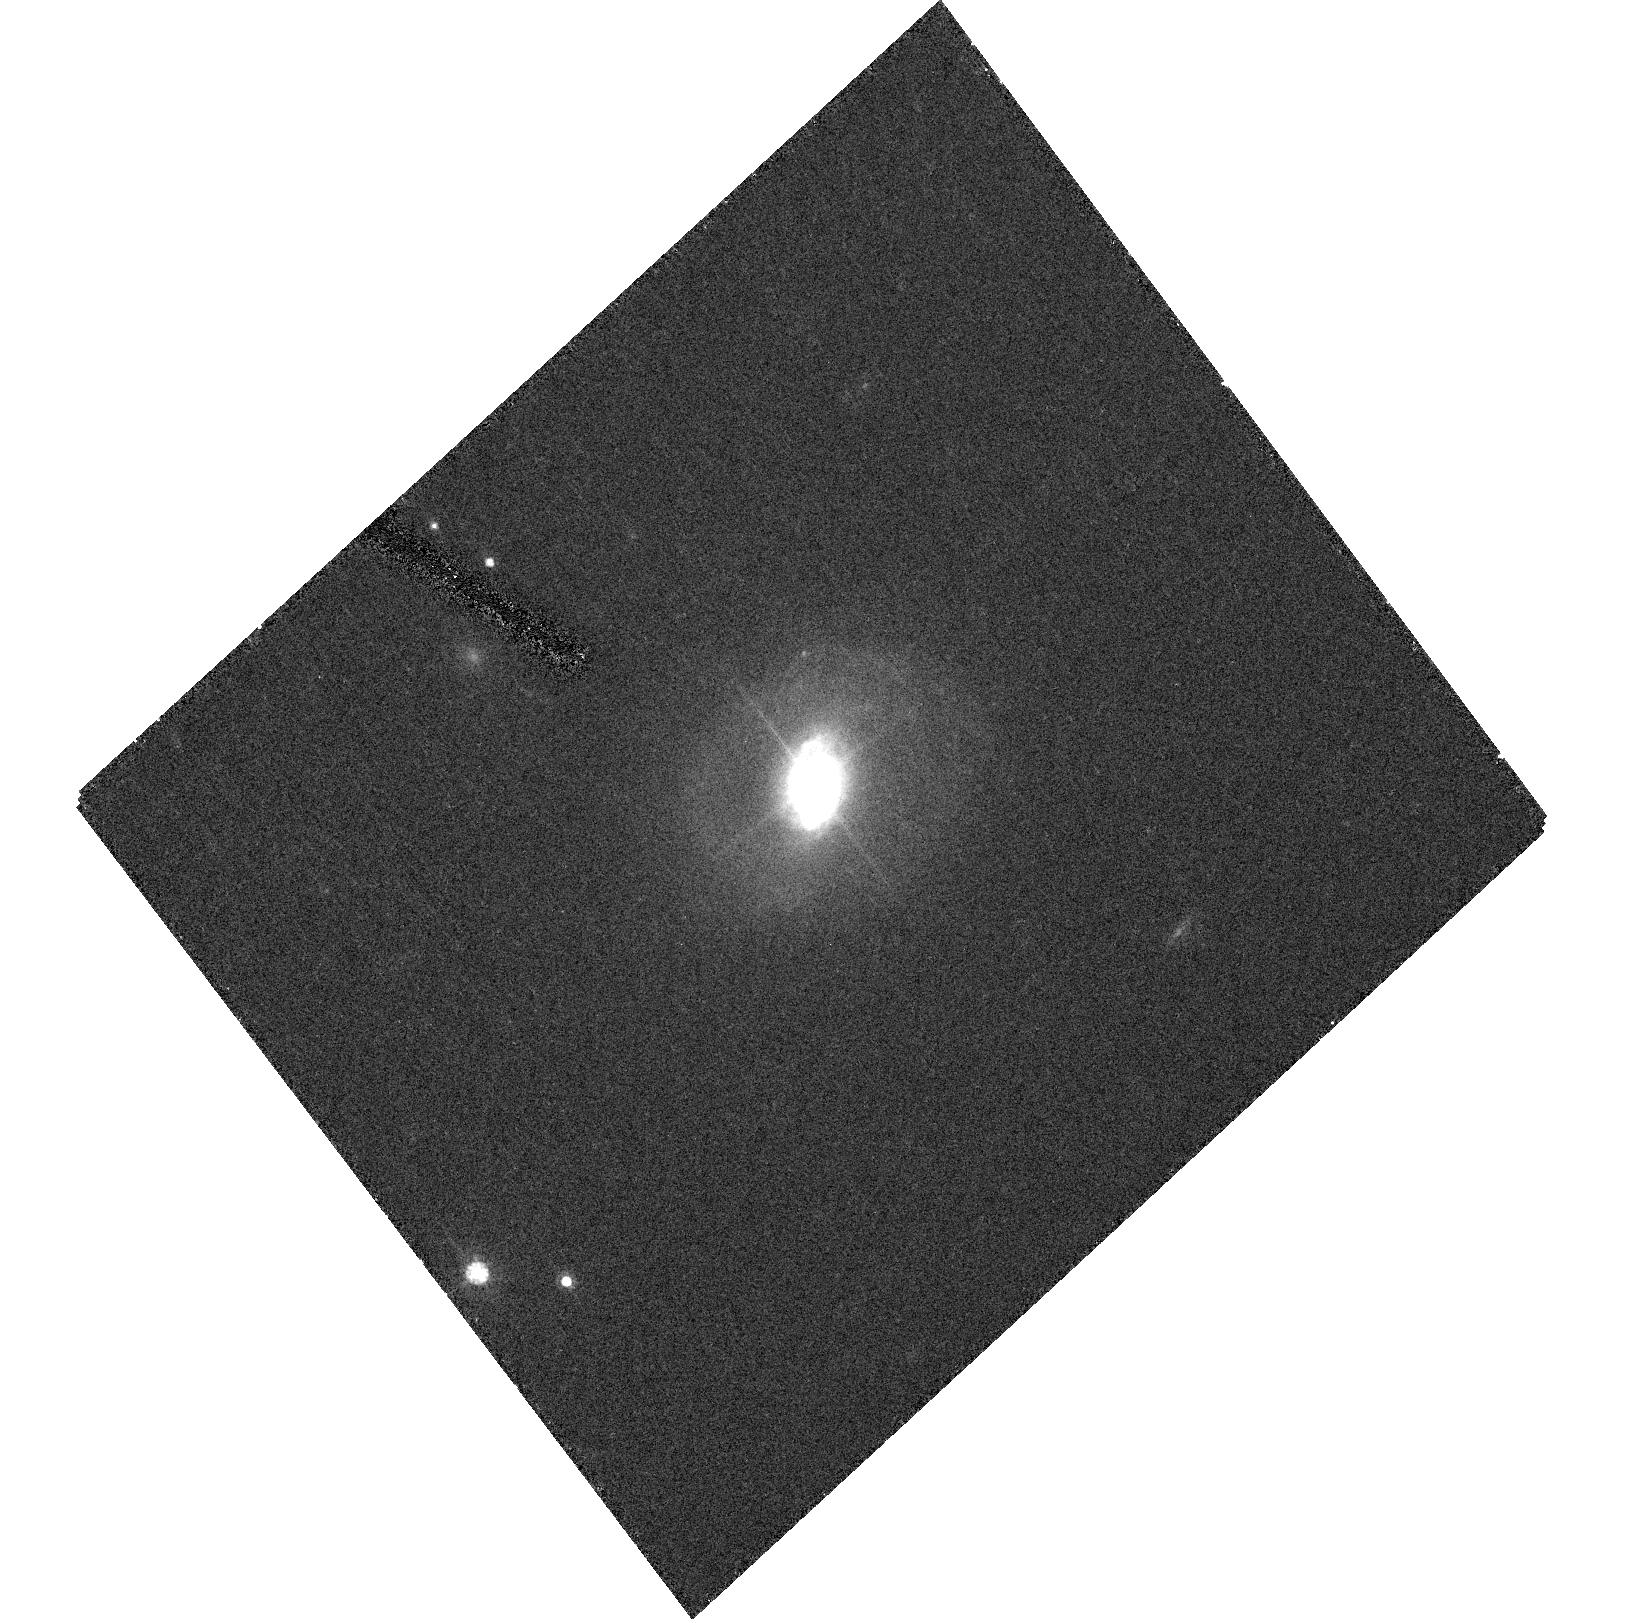
Target: HE1503+0228. Instrument: ACS/HRC. Filter: F606W. Exposure: 18 min. Observation ID: hst_10238_04_acs_hrc_f606w_j8zy04

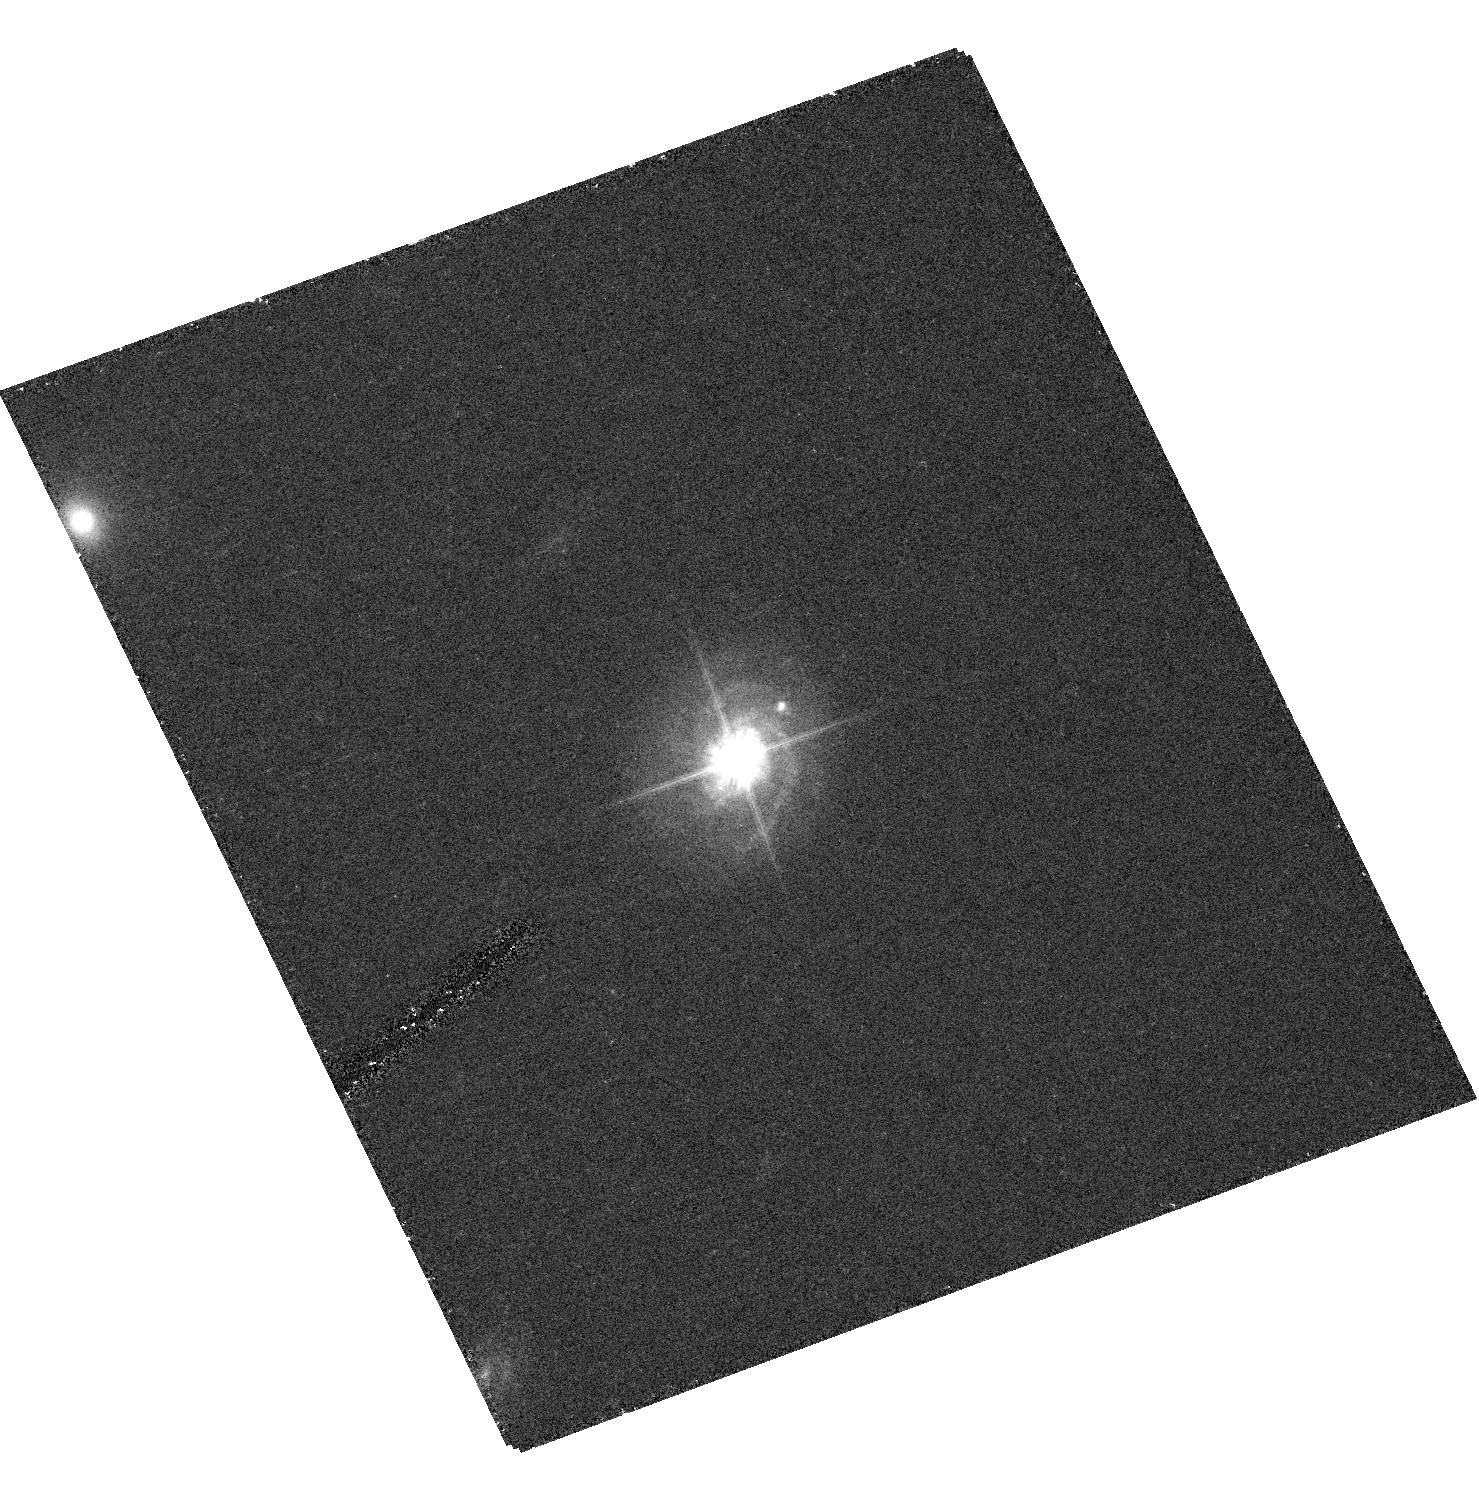
Target: HE0306-3301. Instrument: ACS/HRC. Filter: F606W. Exposure: 18 min. Observation ID: hst_10238_05_acs_hrc_f606w_j8zy05

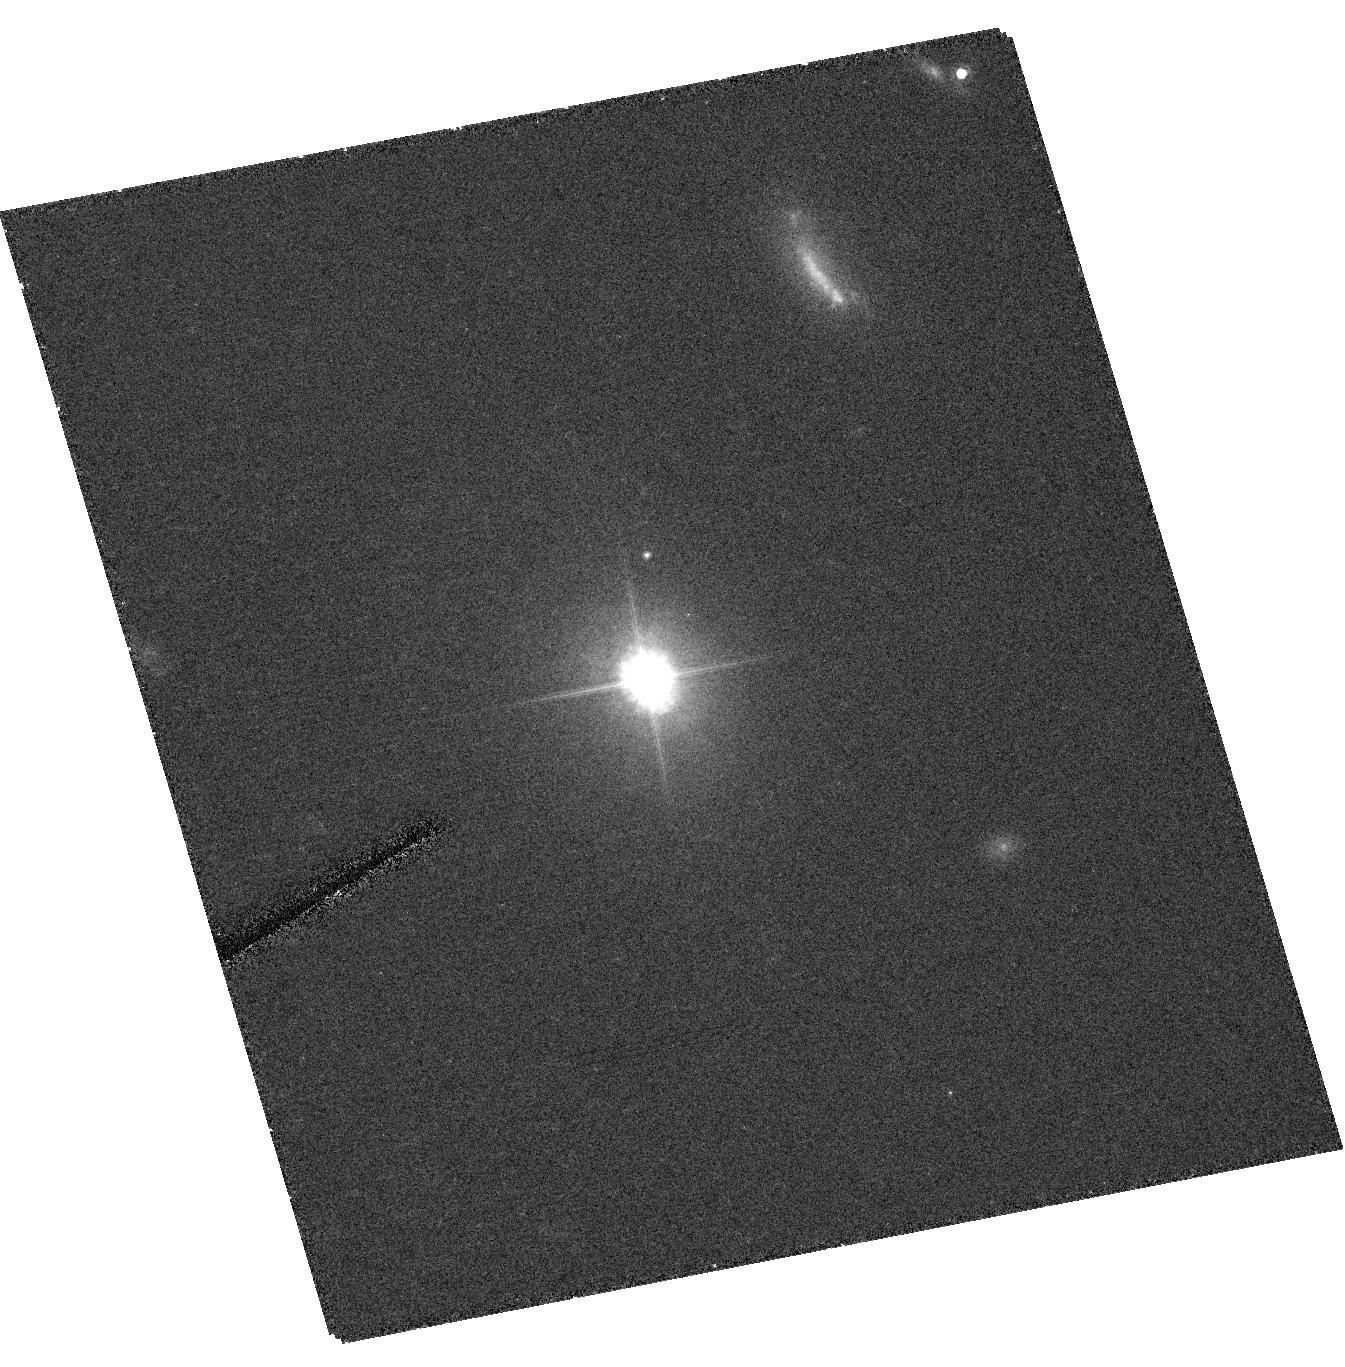
Target: HE1110-1910. Instrument: ACS/HRC. Filter: F606W. Exposure: 19 min. Observation ID: hst_10238_08_acs_hrc_f606w_j8zy08

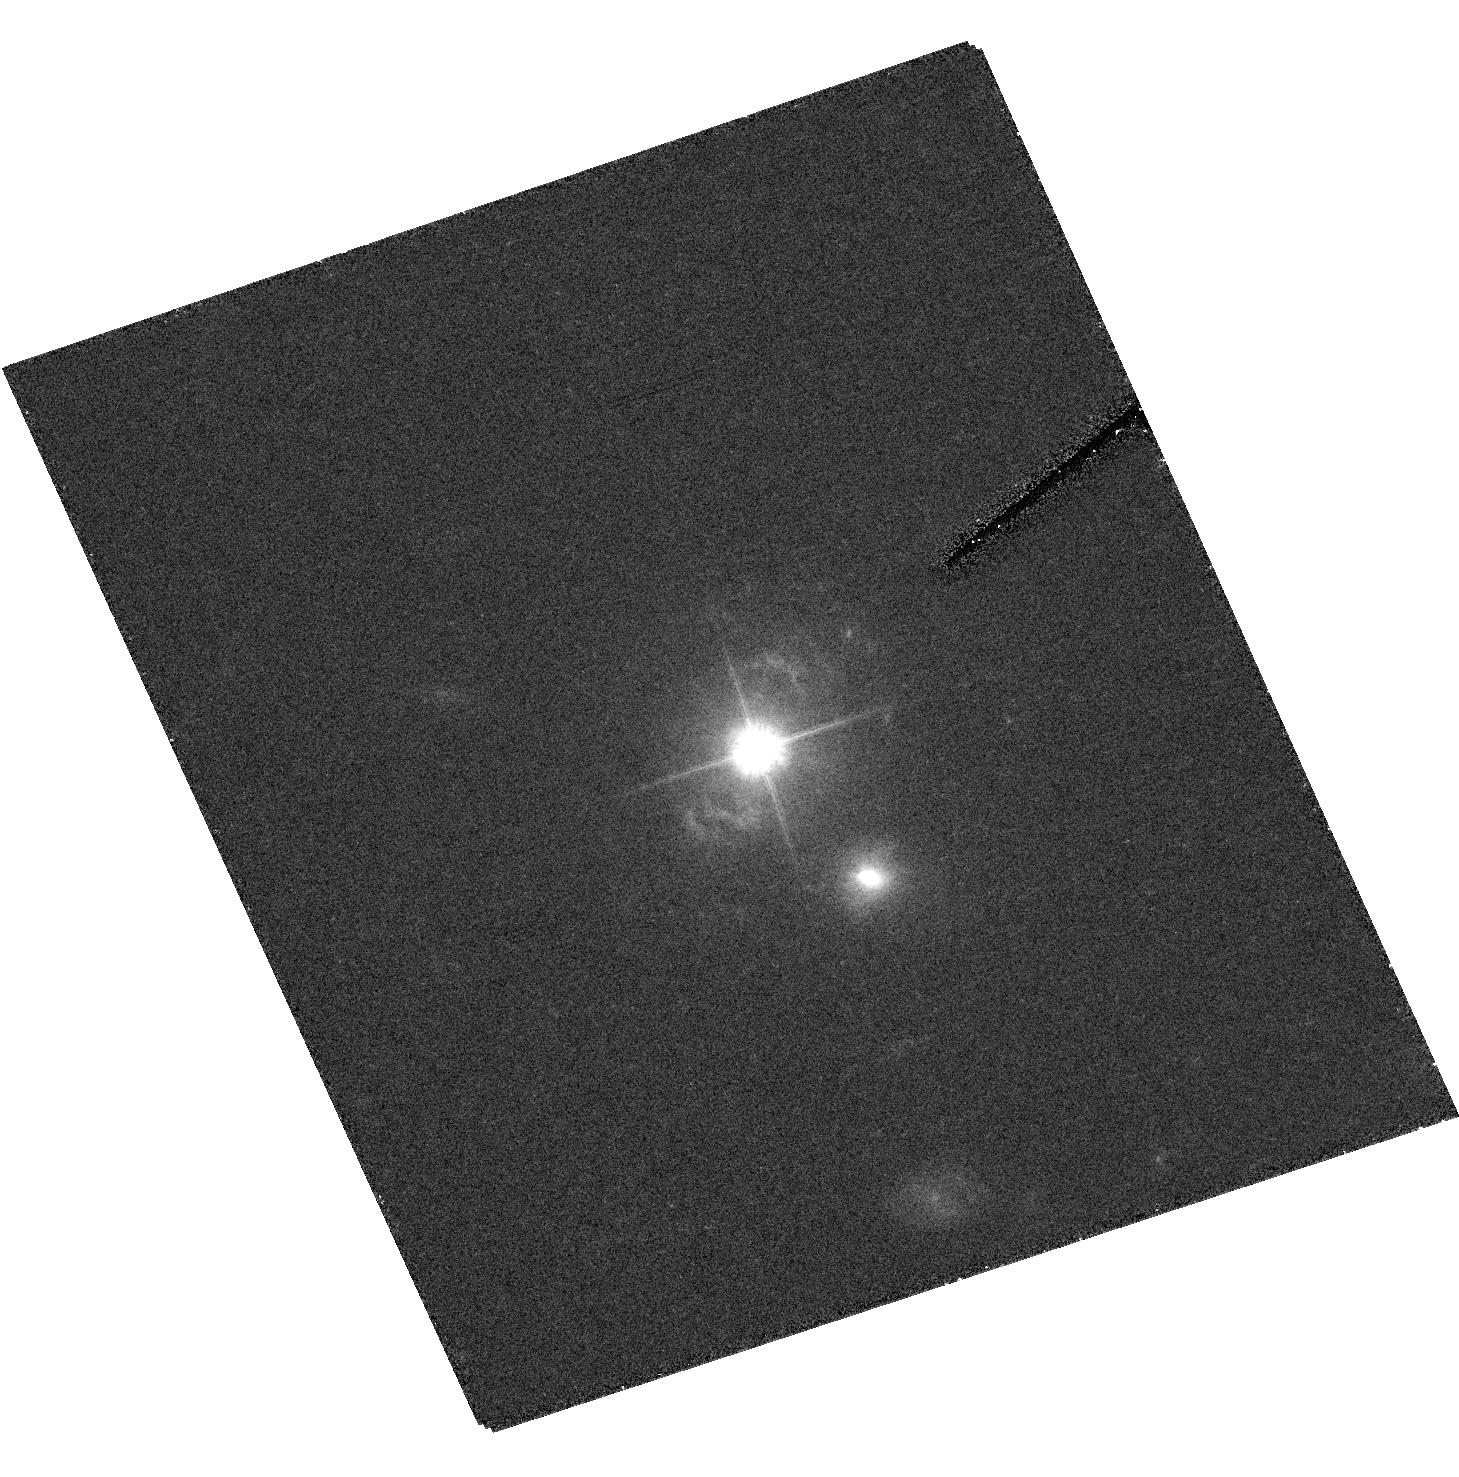
Target: HE1434-1600. Instrument: ACS/HRC. Filter: F606W. Exposure: 18 min. Observation ID: hst_10238_01_acs_hrc_f606w_j8zy01

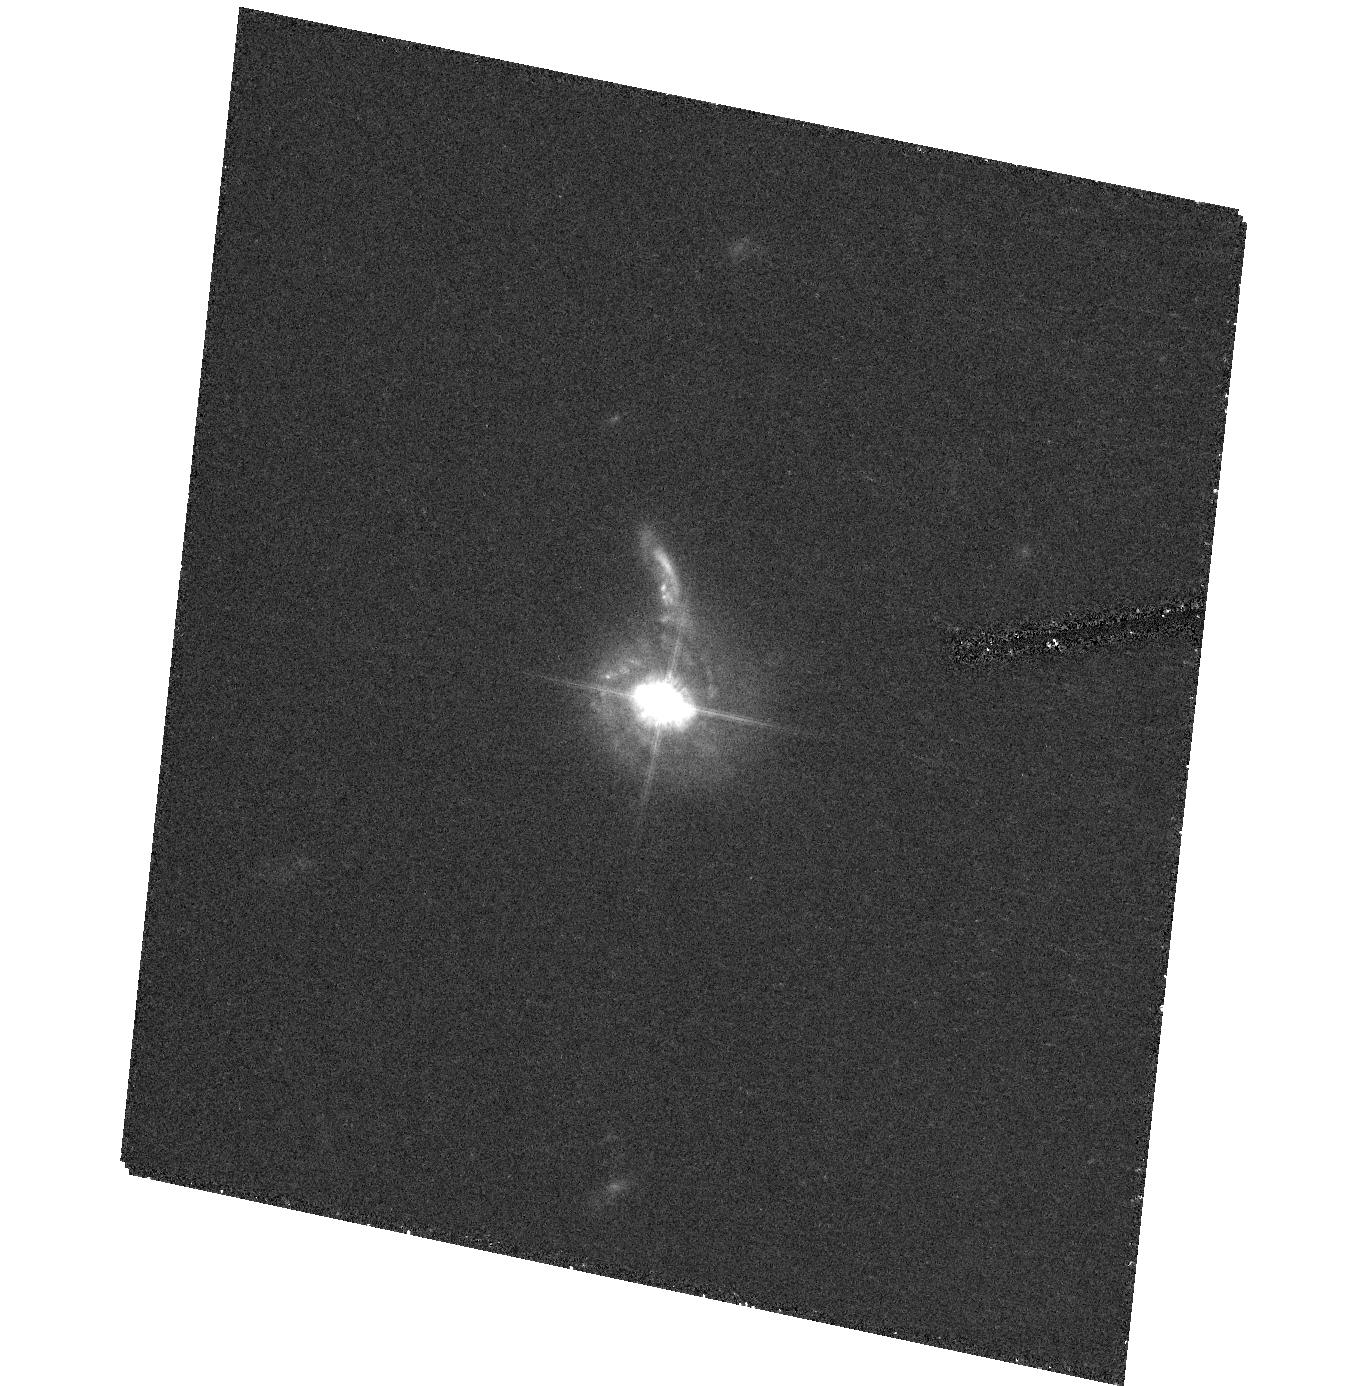
Target: HE0354-5500. Instrument: ACS/HRC. Filter: F606W. Exposure: 22 min. Observation ID: hst_10238_03_acs_hrc_f606w_j8zy03

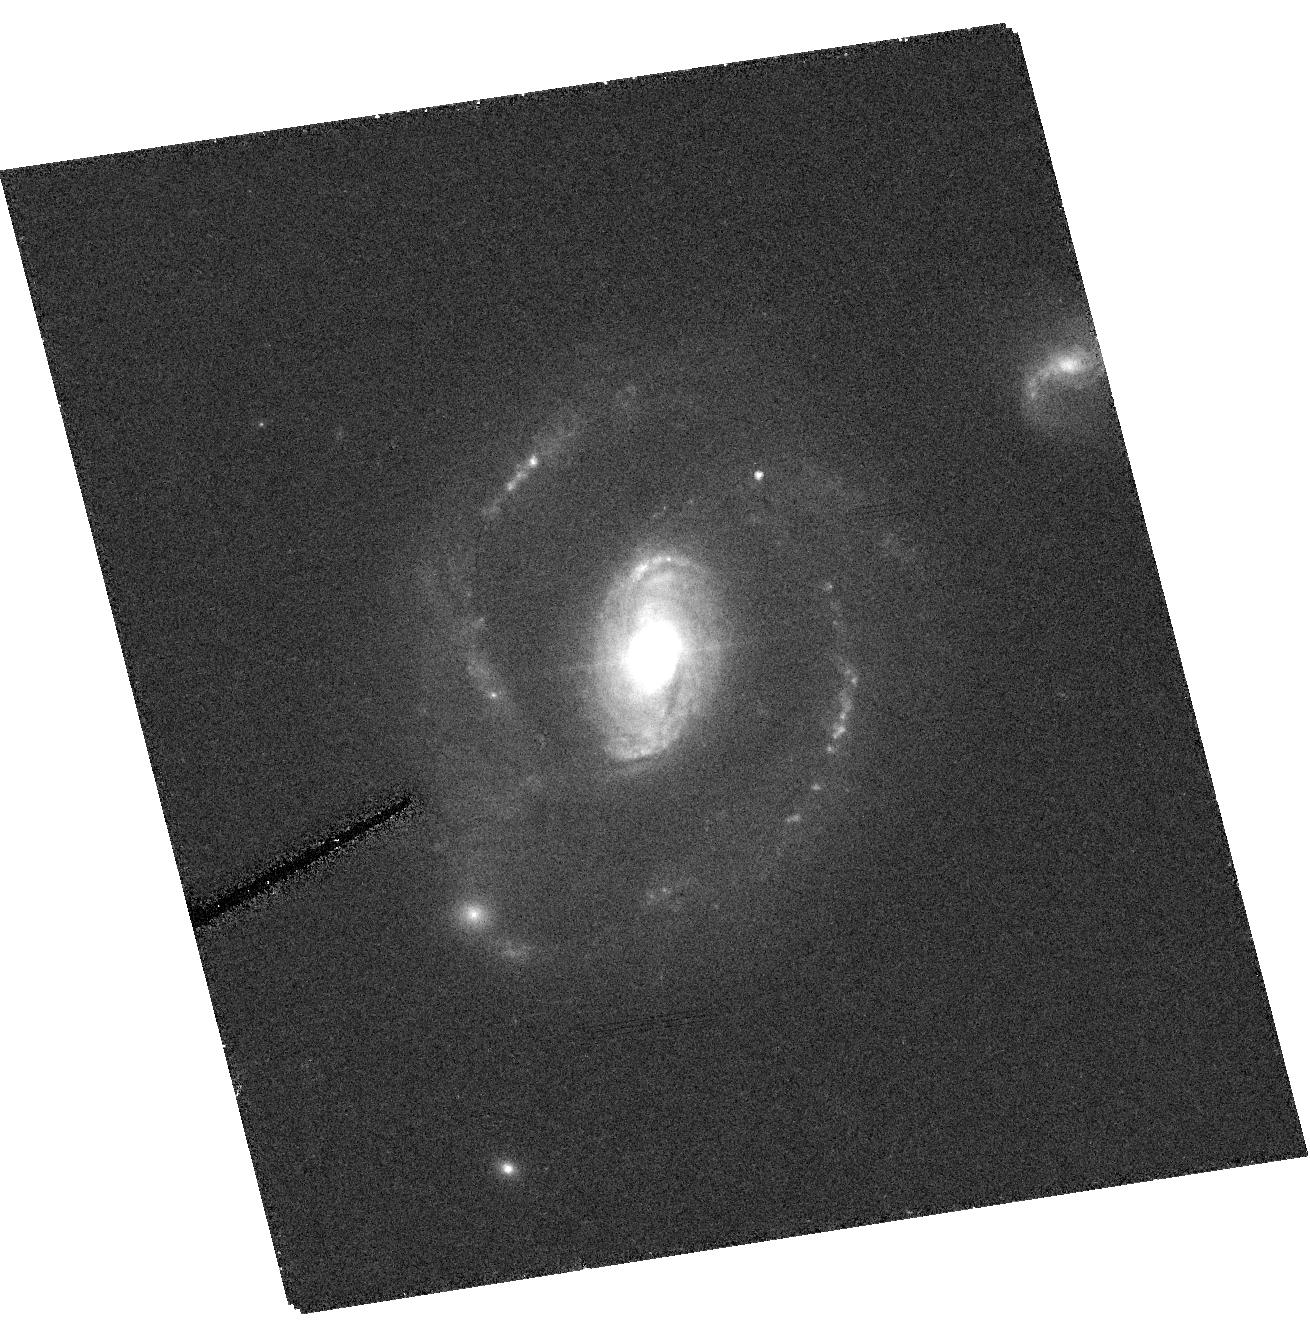
Target: HE1239-2426. Instrument: ACS/HRC. Filter: F606W. Exposure: 18 min. Observation ID: hst_10238_09_acs_hrc_f606w_j8zy09

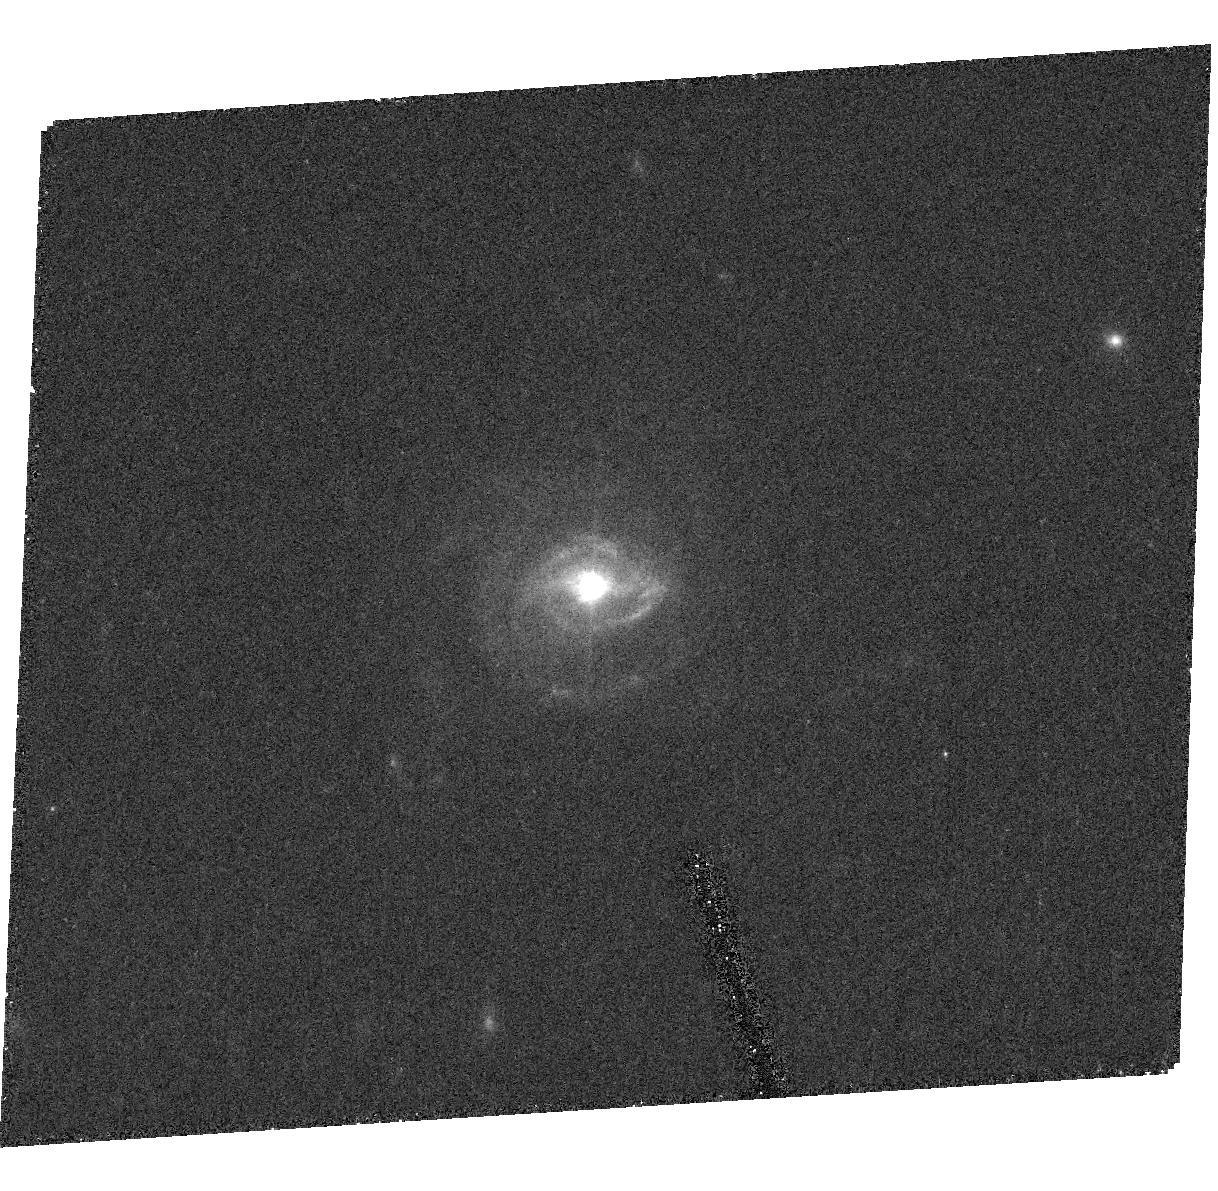
Target: HE2345-2906. Instrument: ACS/HRC. Filter: F606W. Exposure: 19 min. Observation ID: hst_10238_06_acs_hrc_f606w_j8zy06

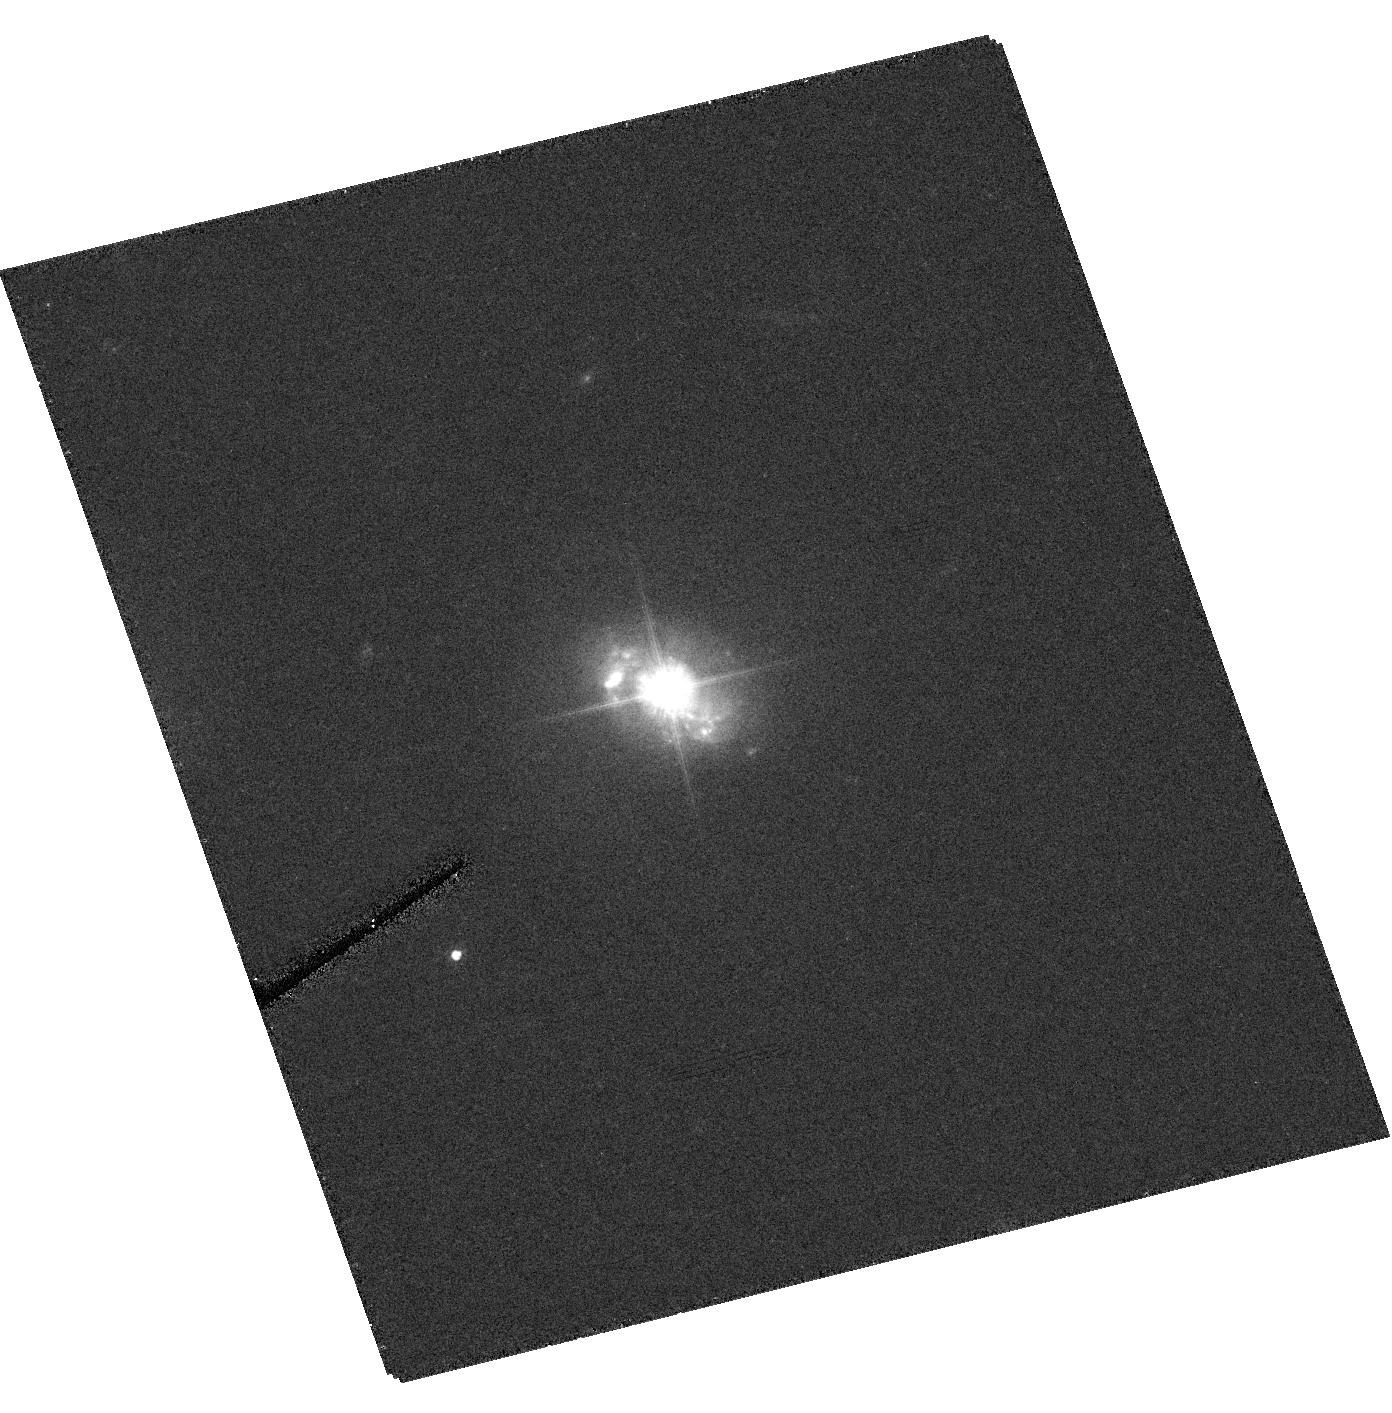
Target: HE1228-1637. Instrument: ACS/HRC. Filter: F606W. Exposure: 18 min. Observation ID: hst_10238_10_acs_hrc_f606w_j8zy10

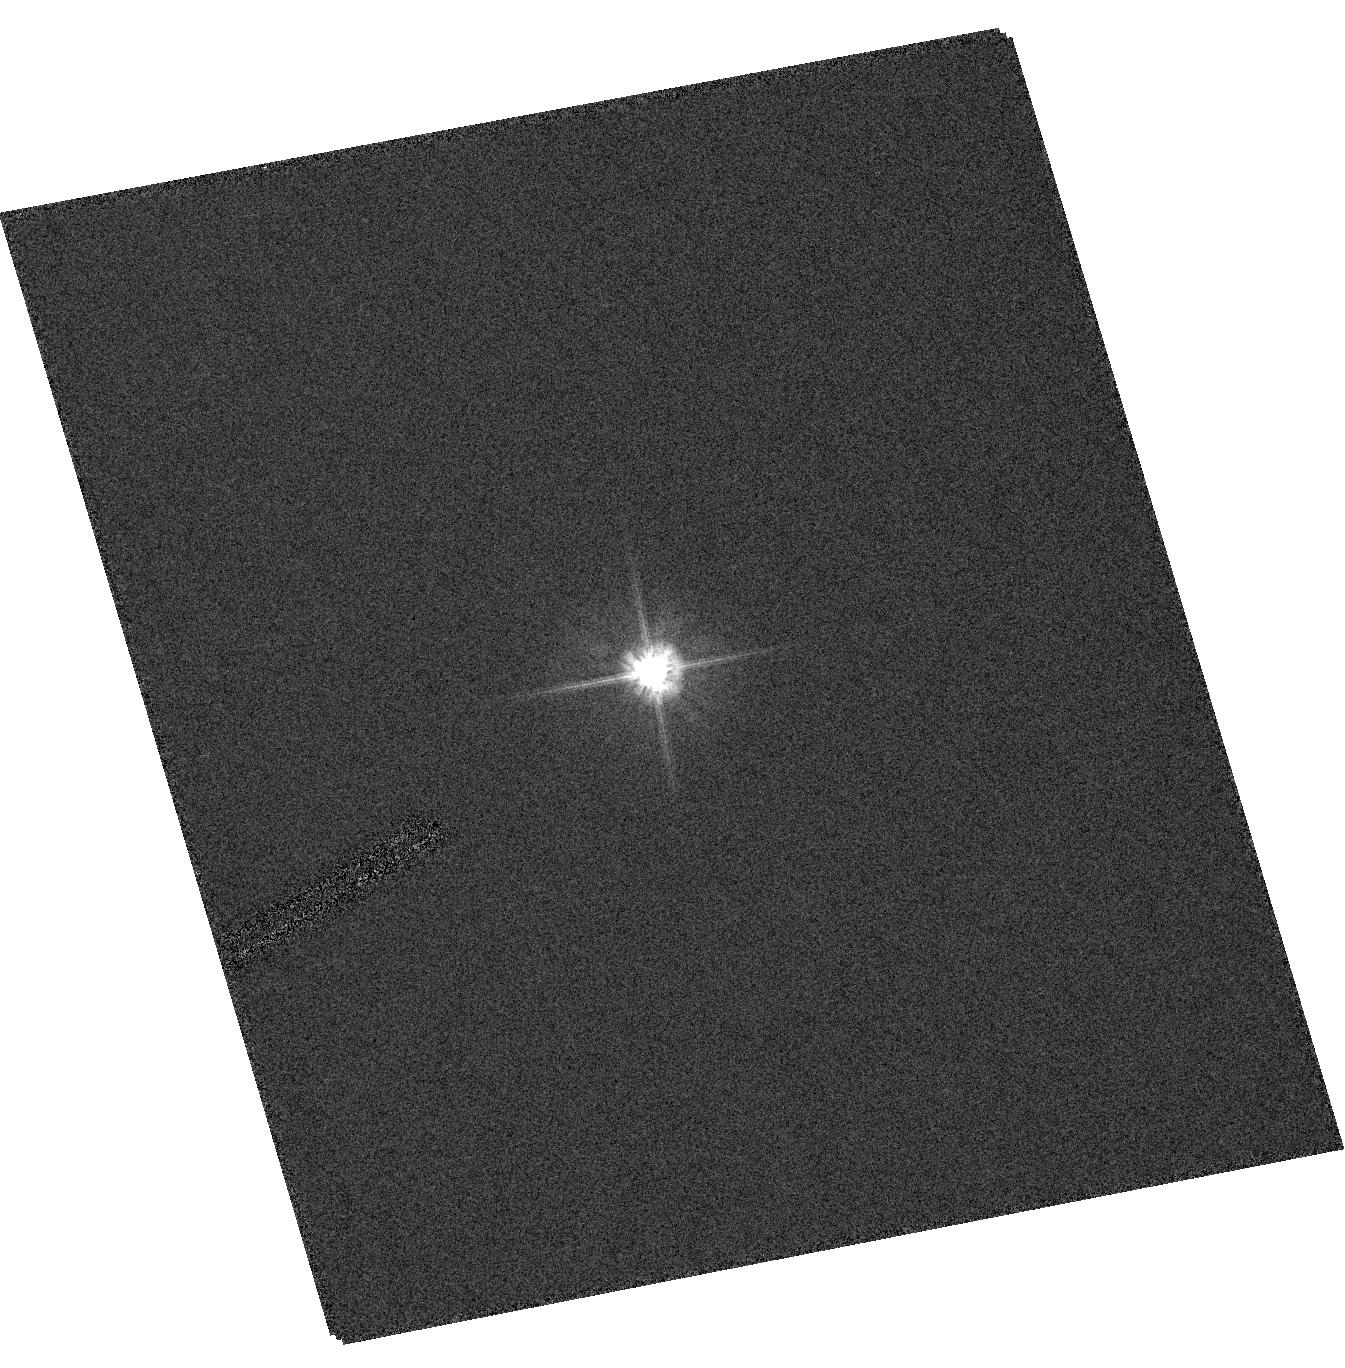
Target: HE1110PSF. Instrument: ACS/HRC. Filter: F606W. Exposure: 2 min. Observation ID: hst_10238_a8_acs_hrc_f606w_j8zya8

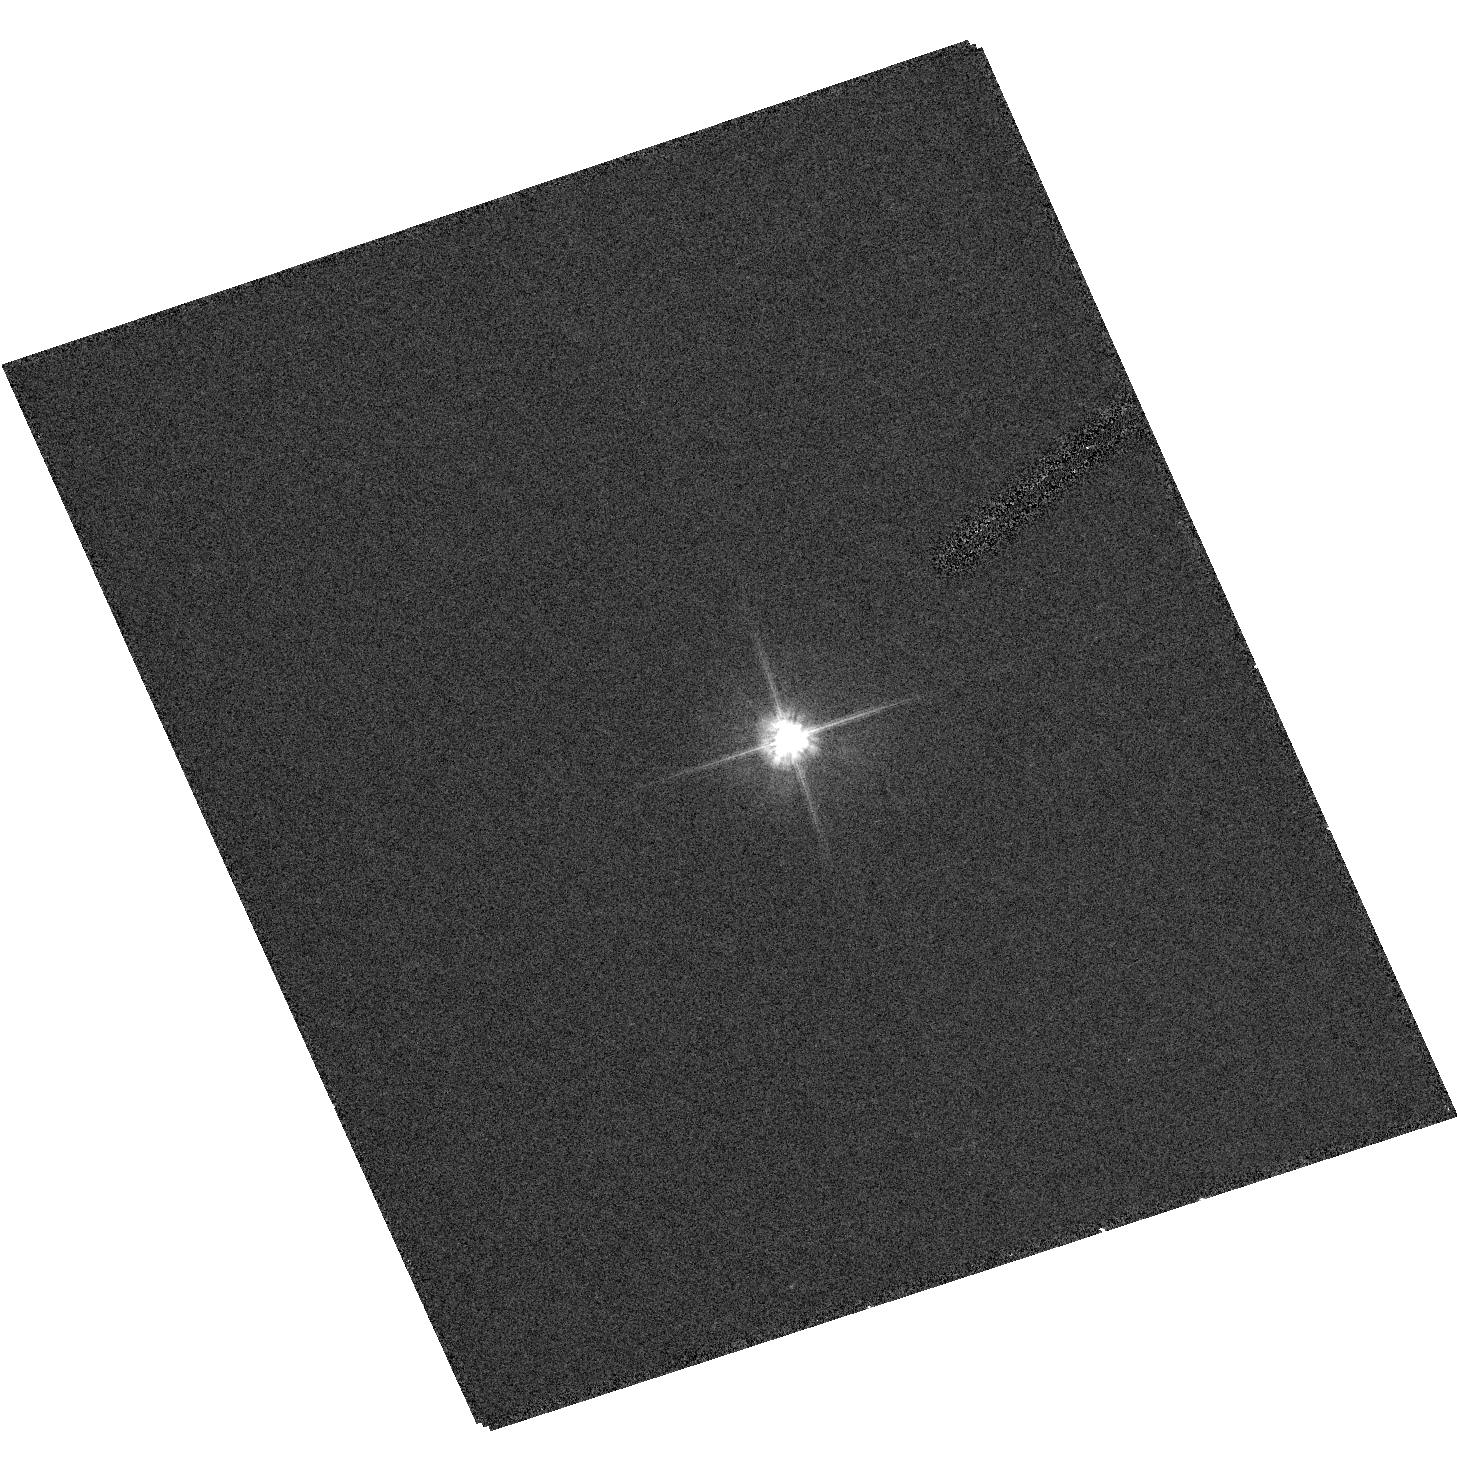
Target: HE1434PSF. Instrument: ACS/HRC. Filter: F606W. Exposure: 2 min. Observation ID: hst_10238_a1_acs_hrc_f606w_j8zya1

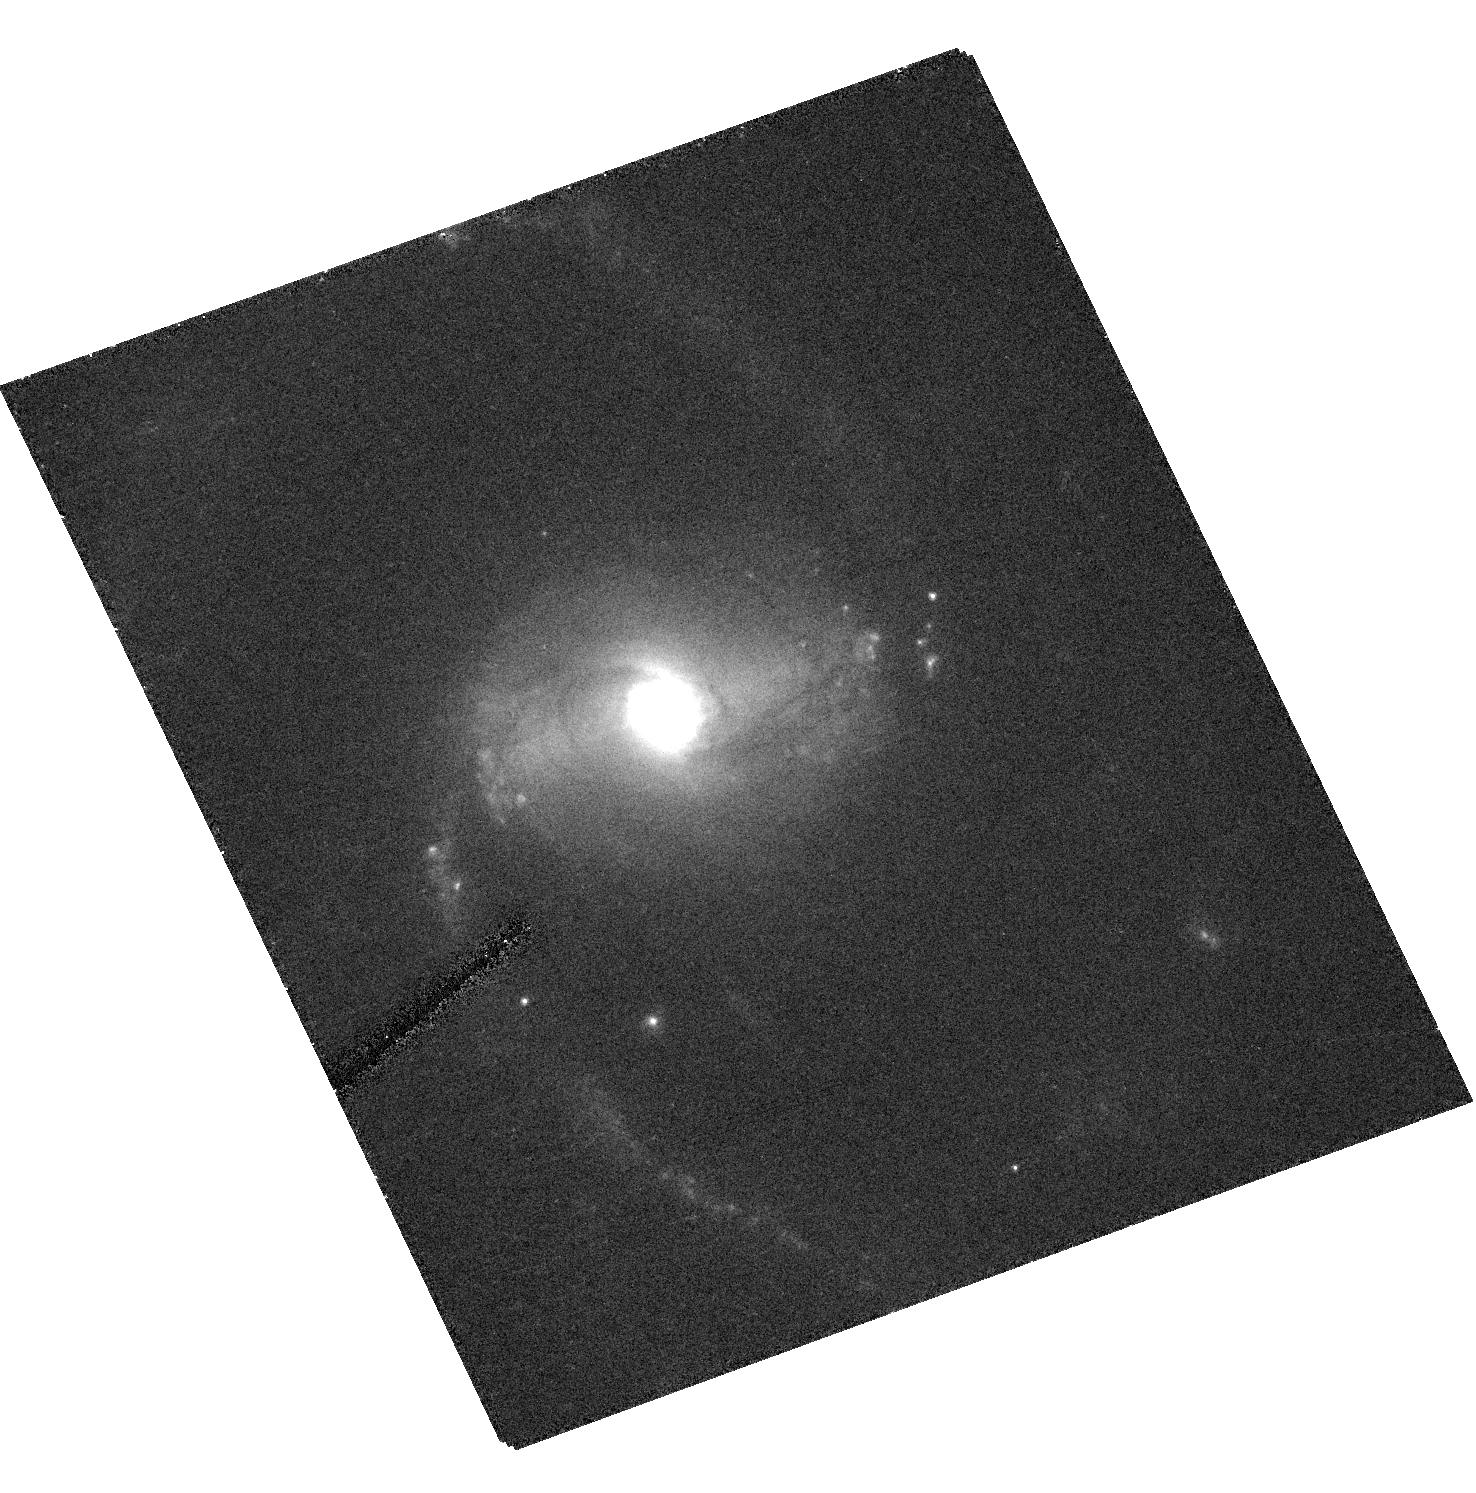
Target: HE1043-1346. Instrument: ACS/HRC. Filter: F606W. Exposure: 19 min. Observation ID: hst_10238_07_acs_hrc_f606w_j8zy07

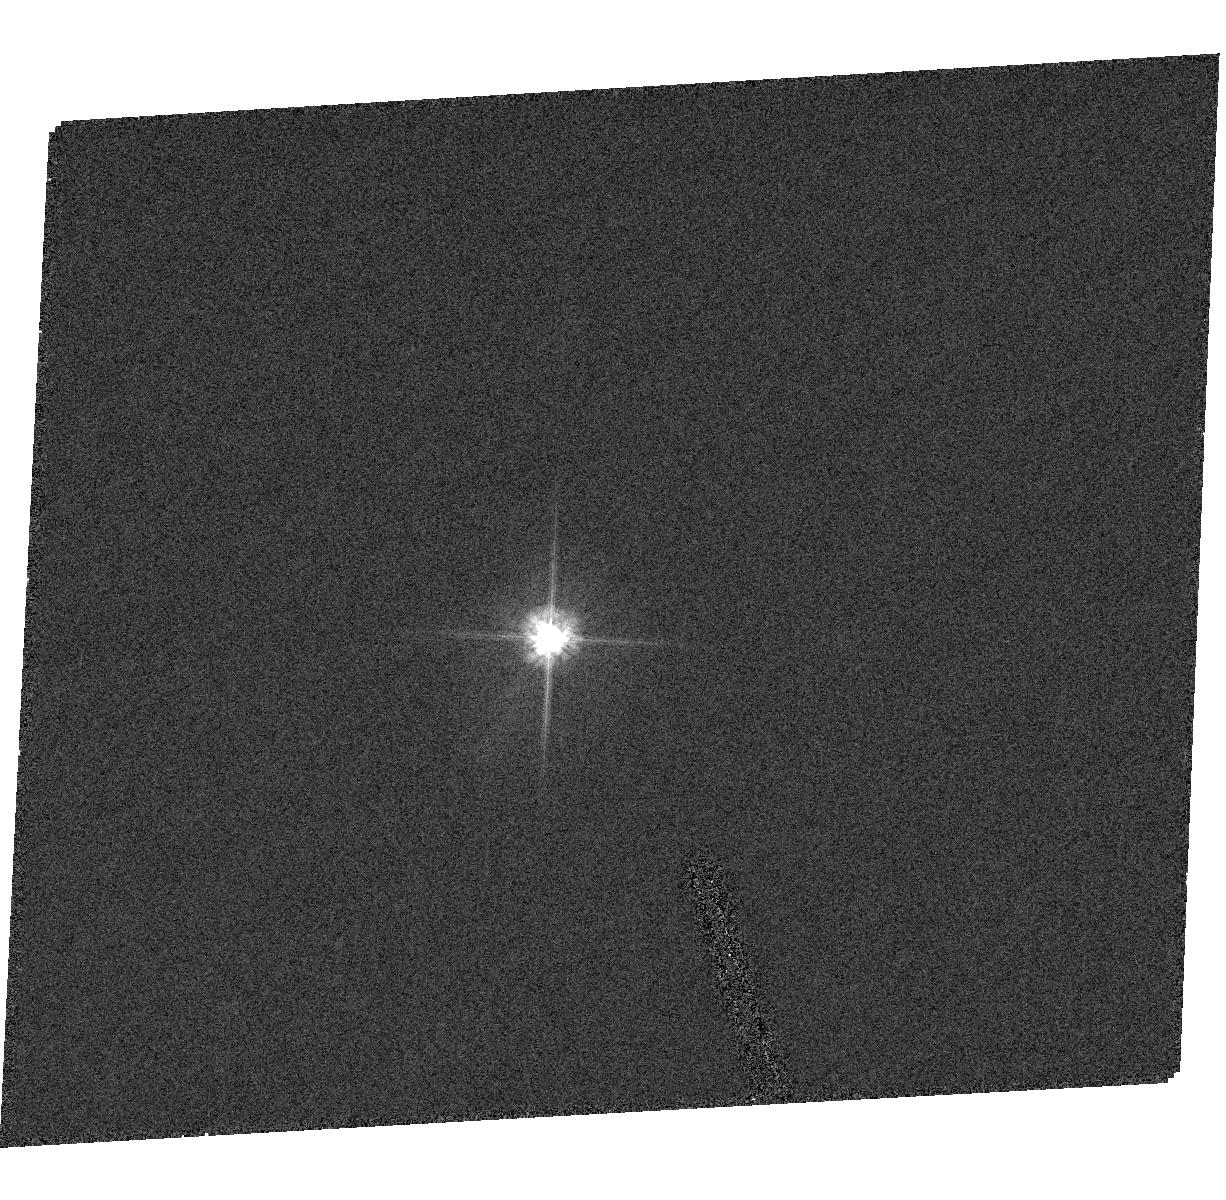
Target: HE2345PSF. Instrument: ACS/HRC. Filter: F606W. Exposure: 2 min. Observation ID: hst_10238_a6_acs_hrc_f606w_j8zya6

The nature of  quasar host galaxies: combining ACS  imaging and VLT Integral Field Spectroscopy. (PI: Courbin, Frederic)

We propose to perform ACS/F606W imaging of a complete sample of 29 quasar host galaxies (0.08<z<0.34). The spatial resolving power of the ACS HRC, in combination with the acquisition of empirical PSFs and advanced deconvolution techniques, will allow to study in detail structures on scales of a few tens of parsecs, and to access the inner regions of the host galaxies, even in the presence of bright nuclei. We demonstrate that combining deep spectroscopy with high resolution imaging in stable PSF conditions definitely constitutes the solution to characterize the complex physical properties of quasar host galaxies, from their outer regions to the inner 0.1 kpc, where most of the information on the interplay between quasars and their hosts is hidden. We propose to combine new ACS images with existing Integral Field VLT Spectra. We will map the stellar and gas velocity fields in 2D, constrain the mass models, derive the radial host M/L ratios, map and characterize the stellar populations and the ionization state of the gas.